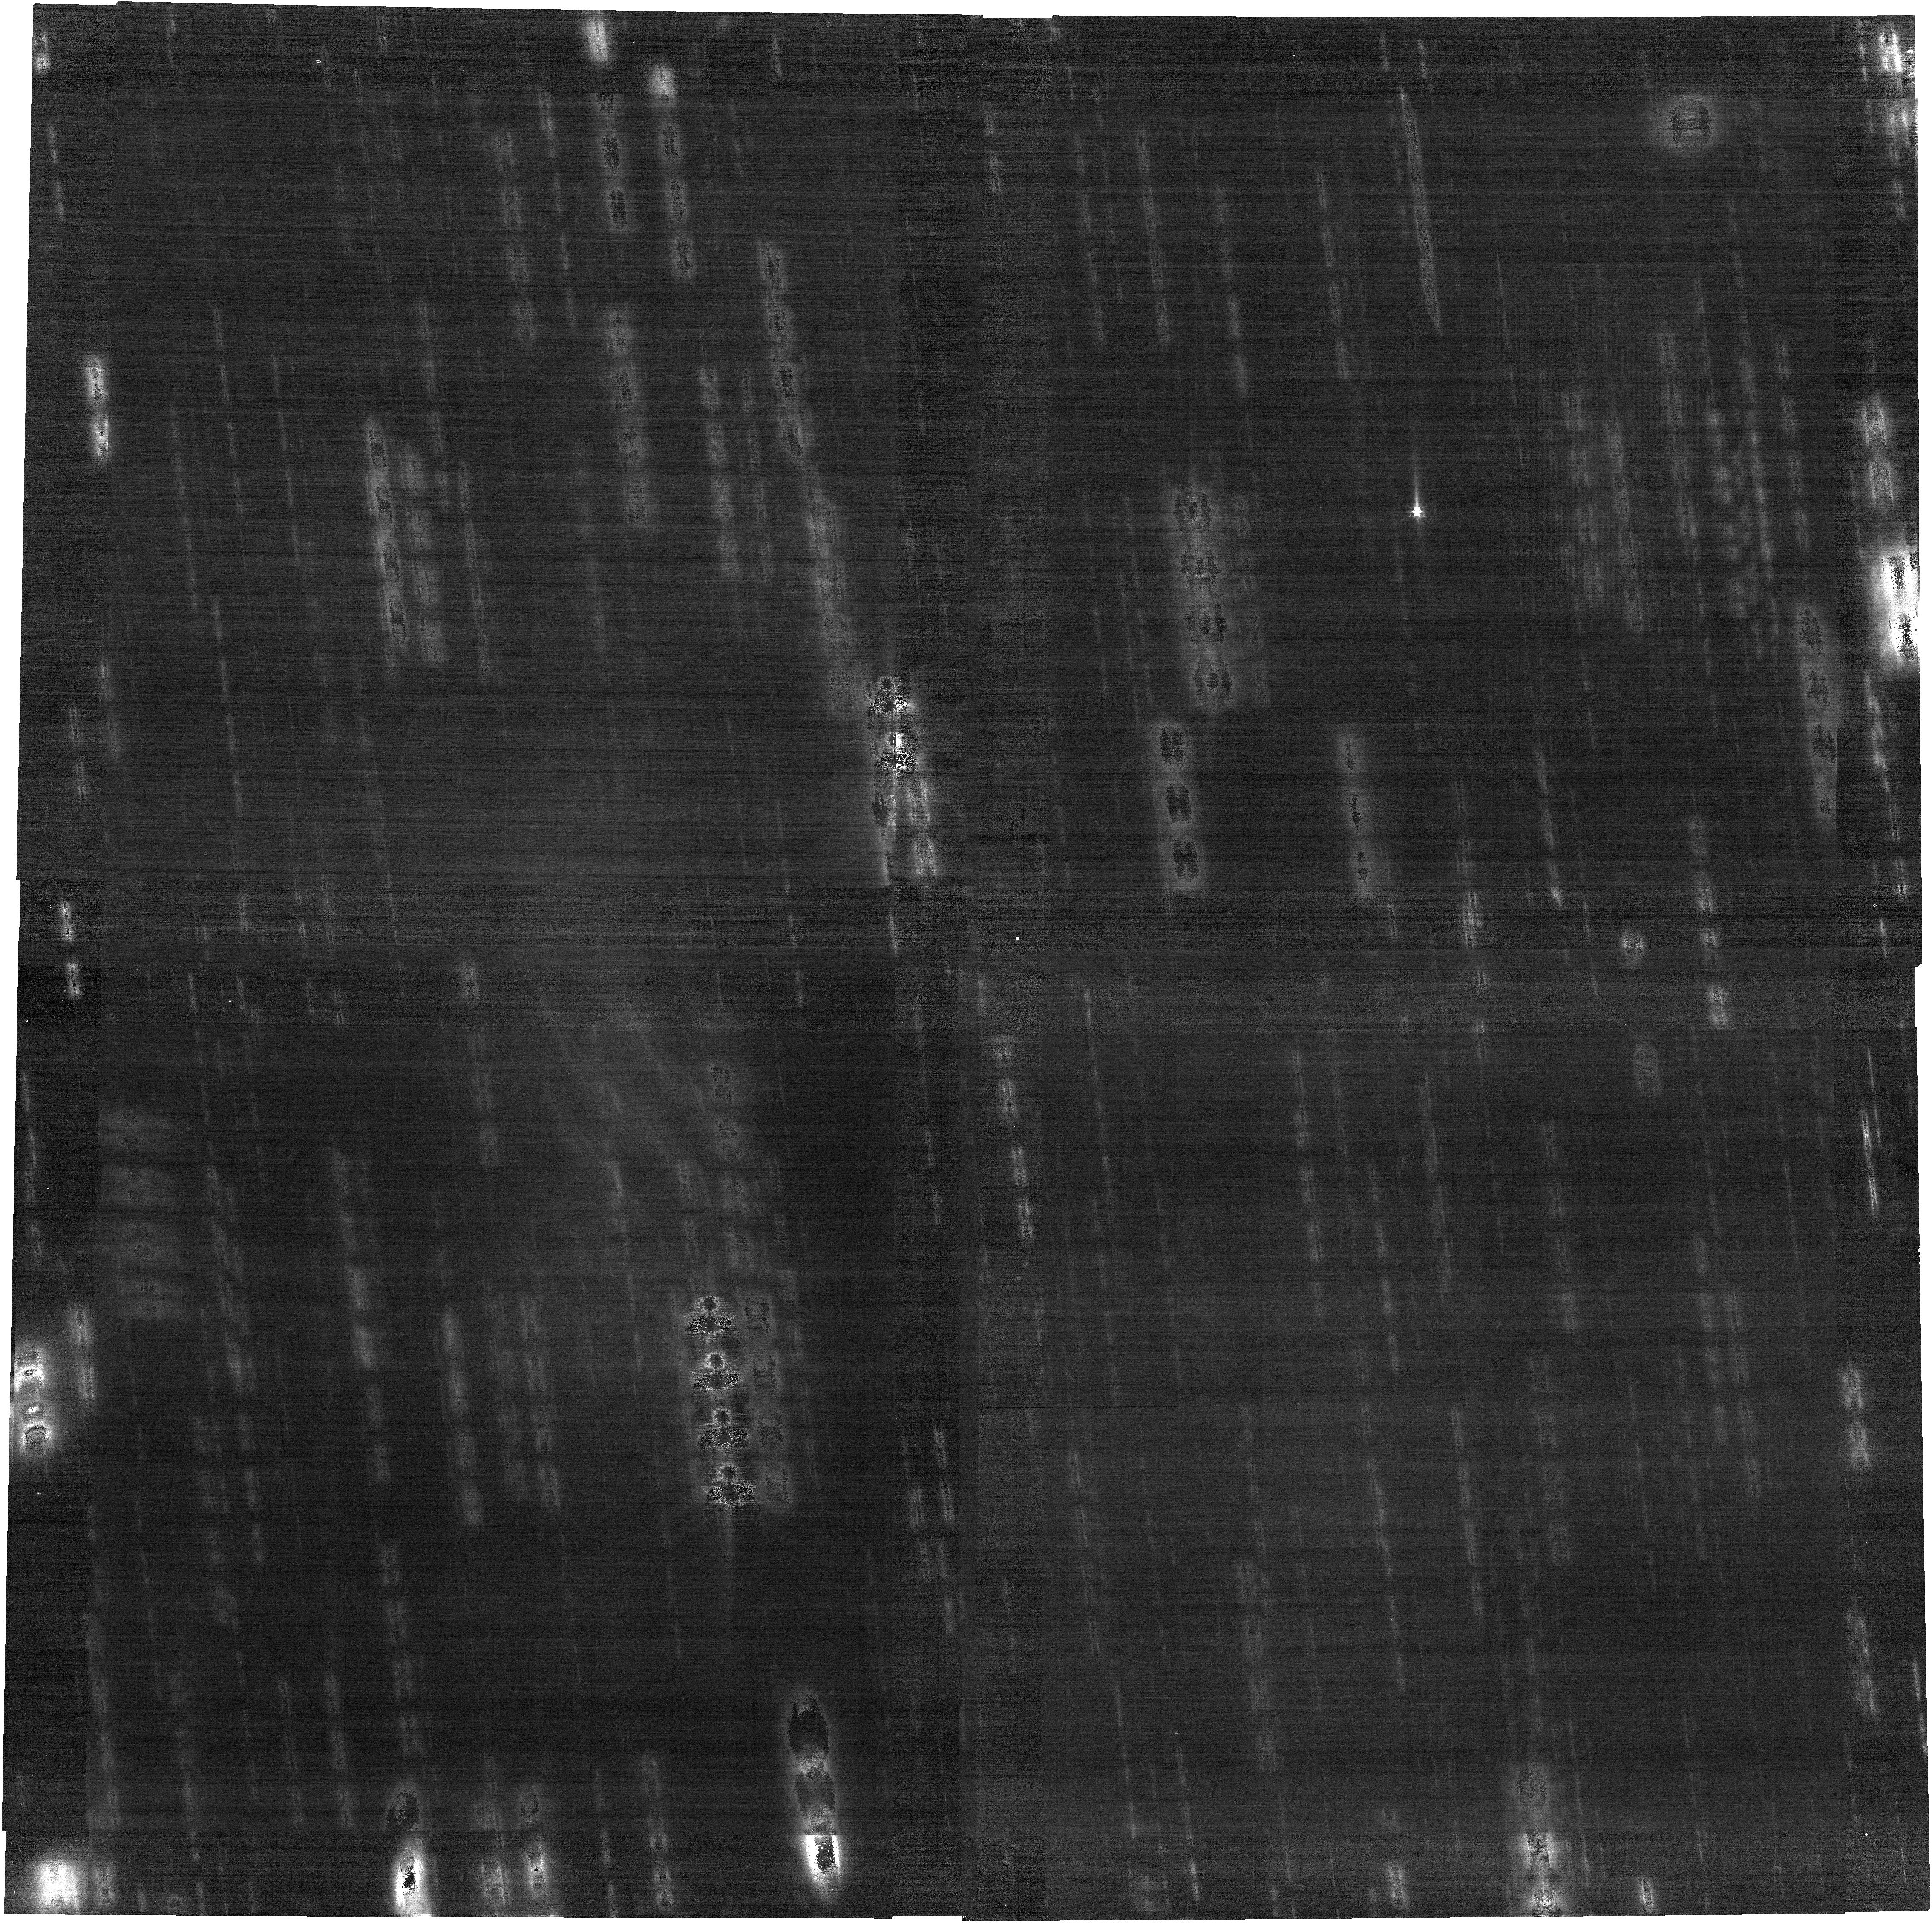
Target: 133P. Instrument: NIRCAM. Filter: F200W. Exposure: 34 min. Observation ID: jw05551-o001_t001_nircam_clear-f200w

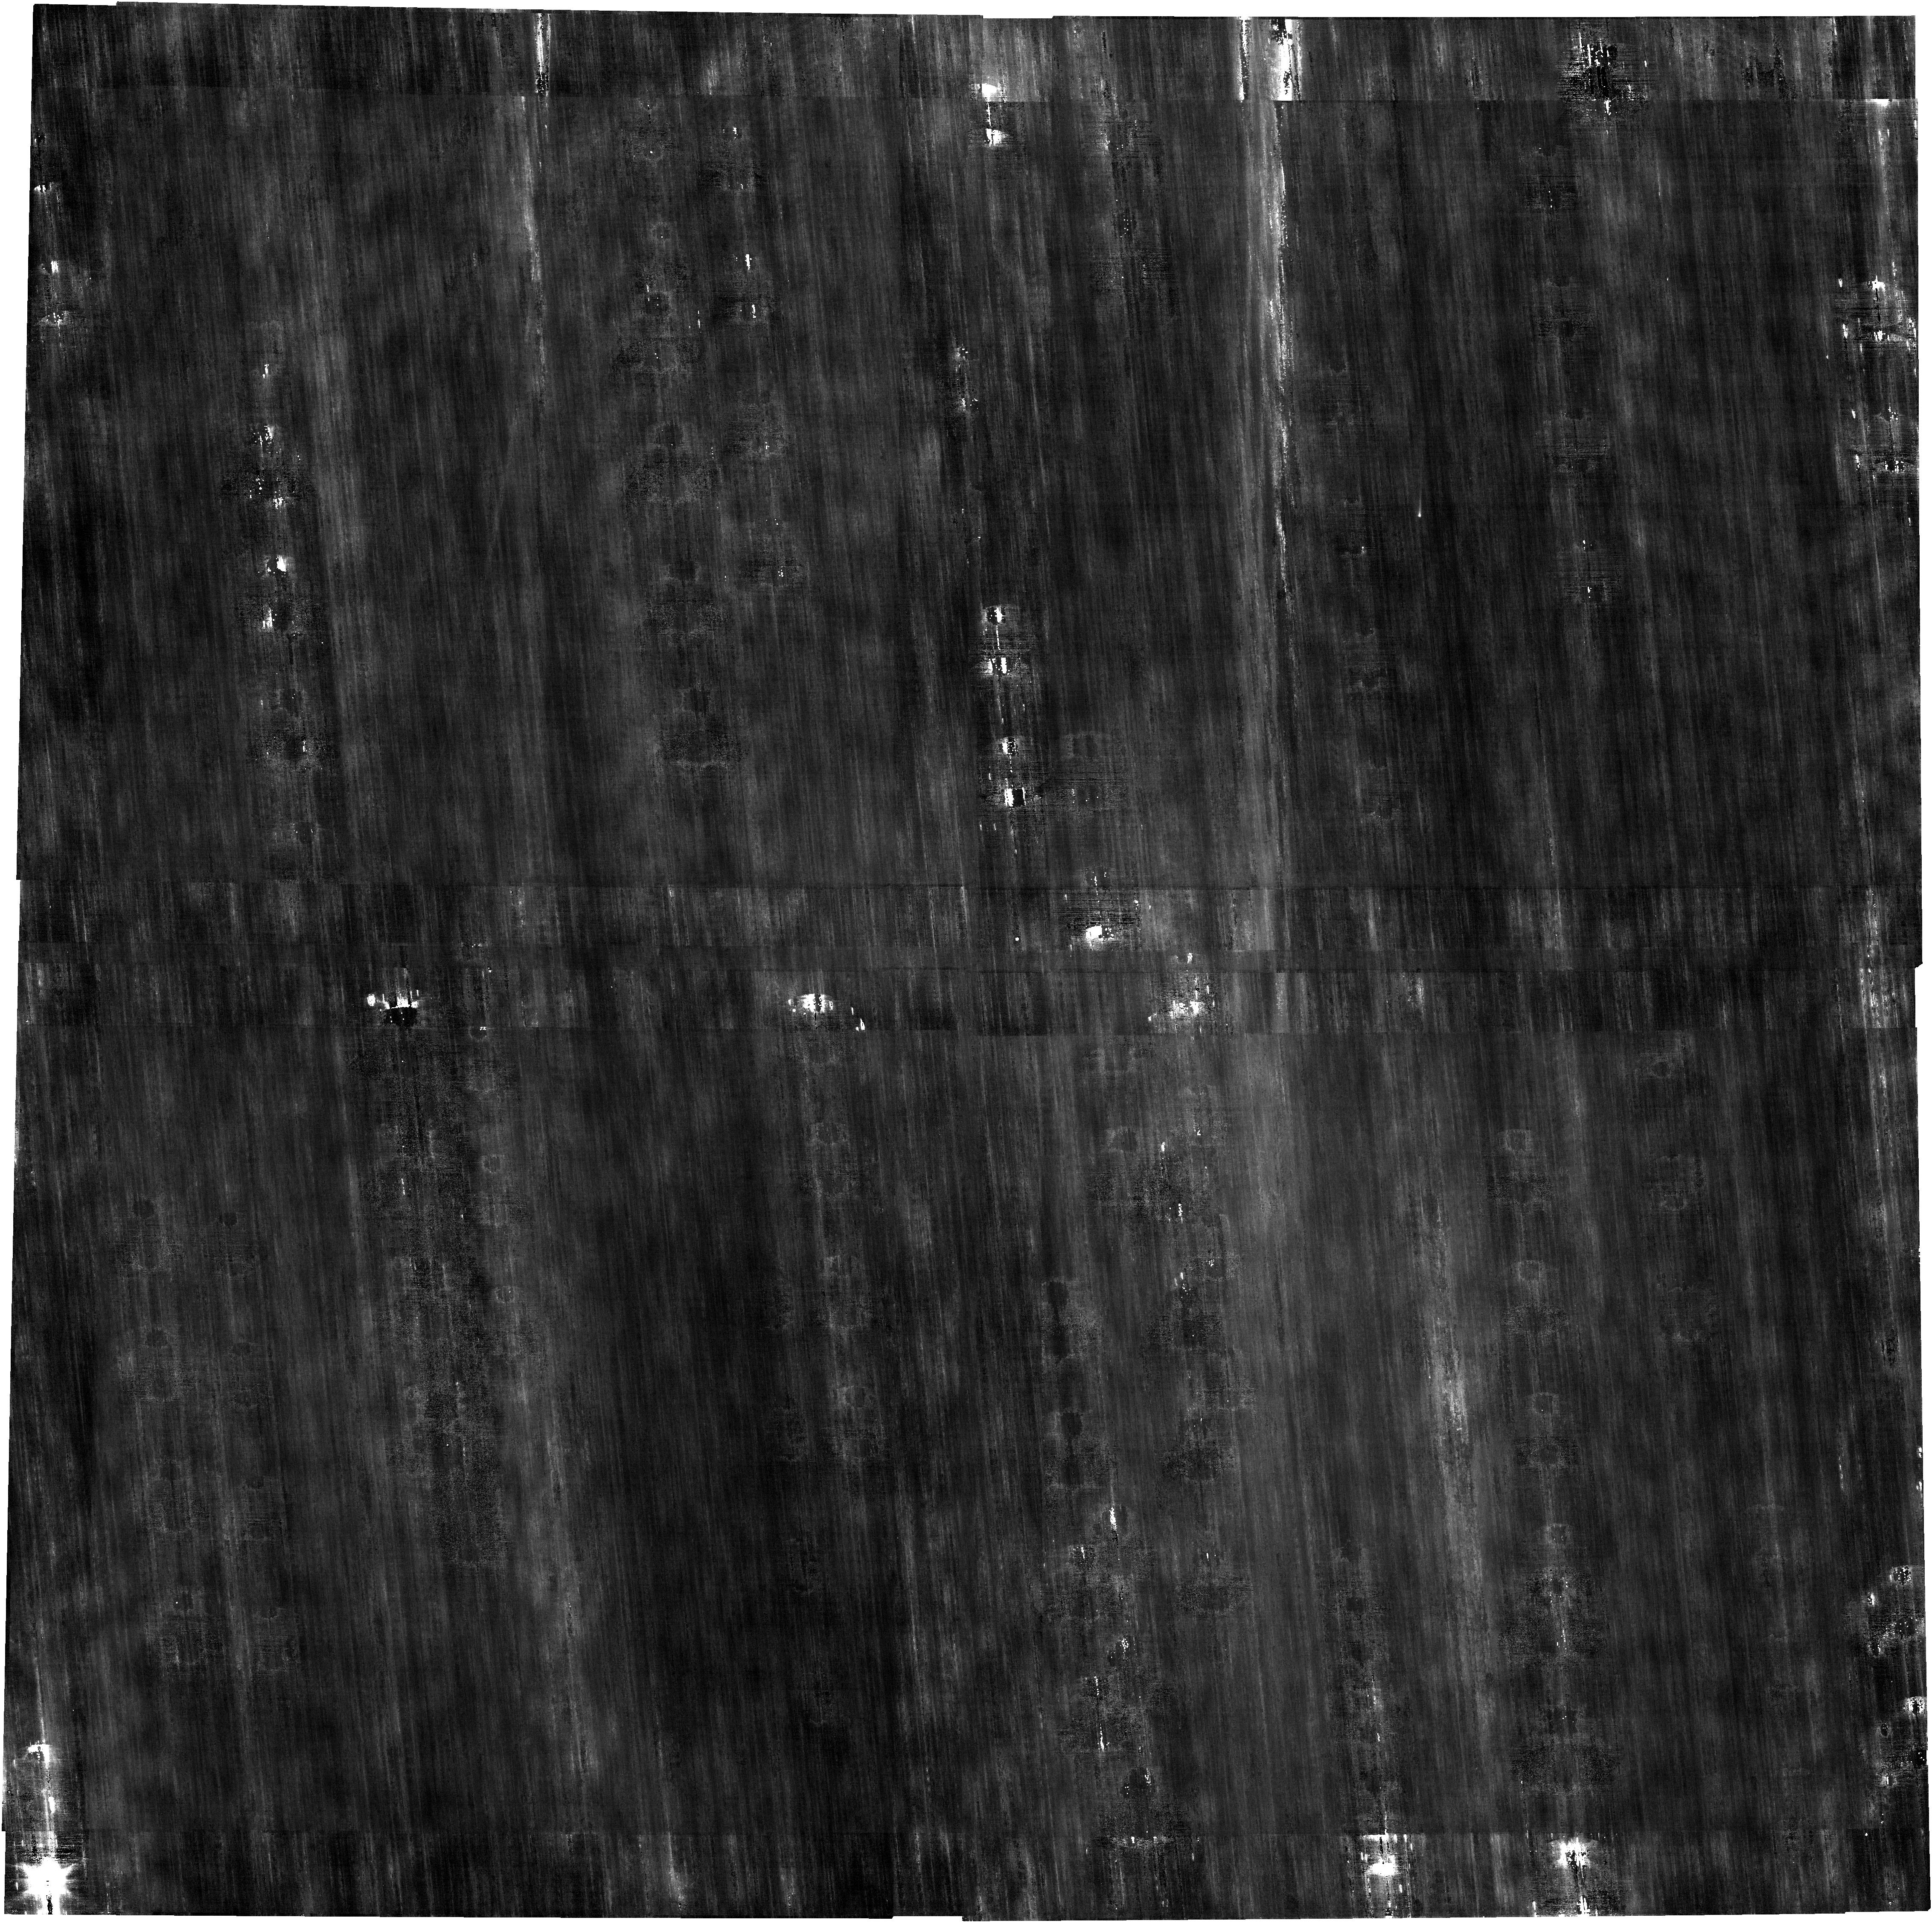
Target: 457P. Instrument: NIRCAM. Filter: F200W. Exposure: 34 min. Observation ID: jw05551-o004_t002_nircam_clear-f200w

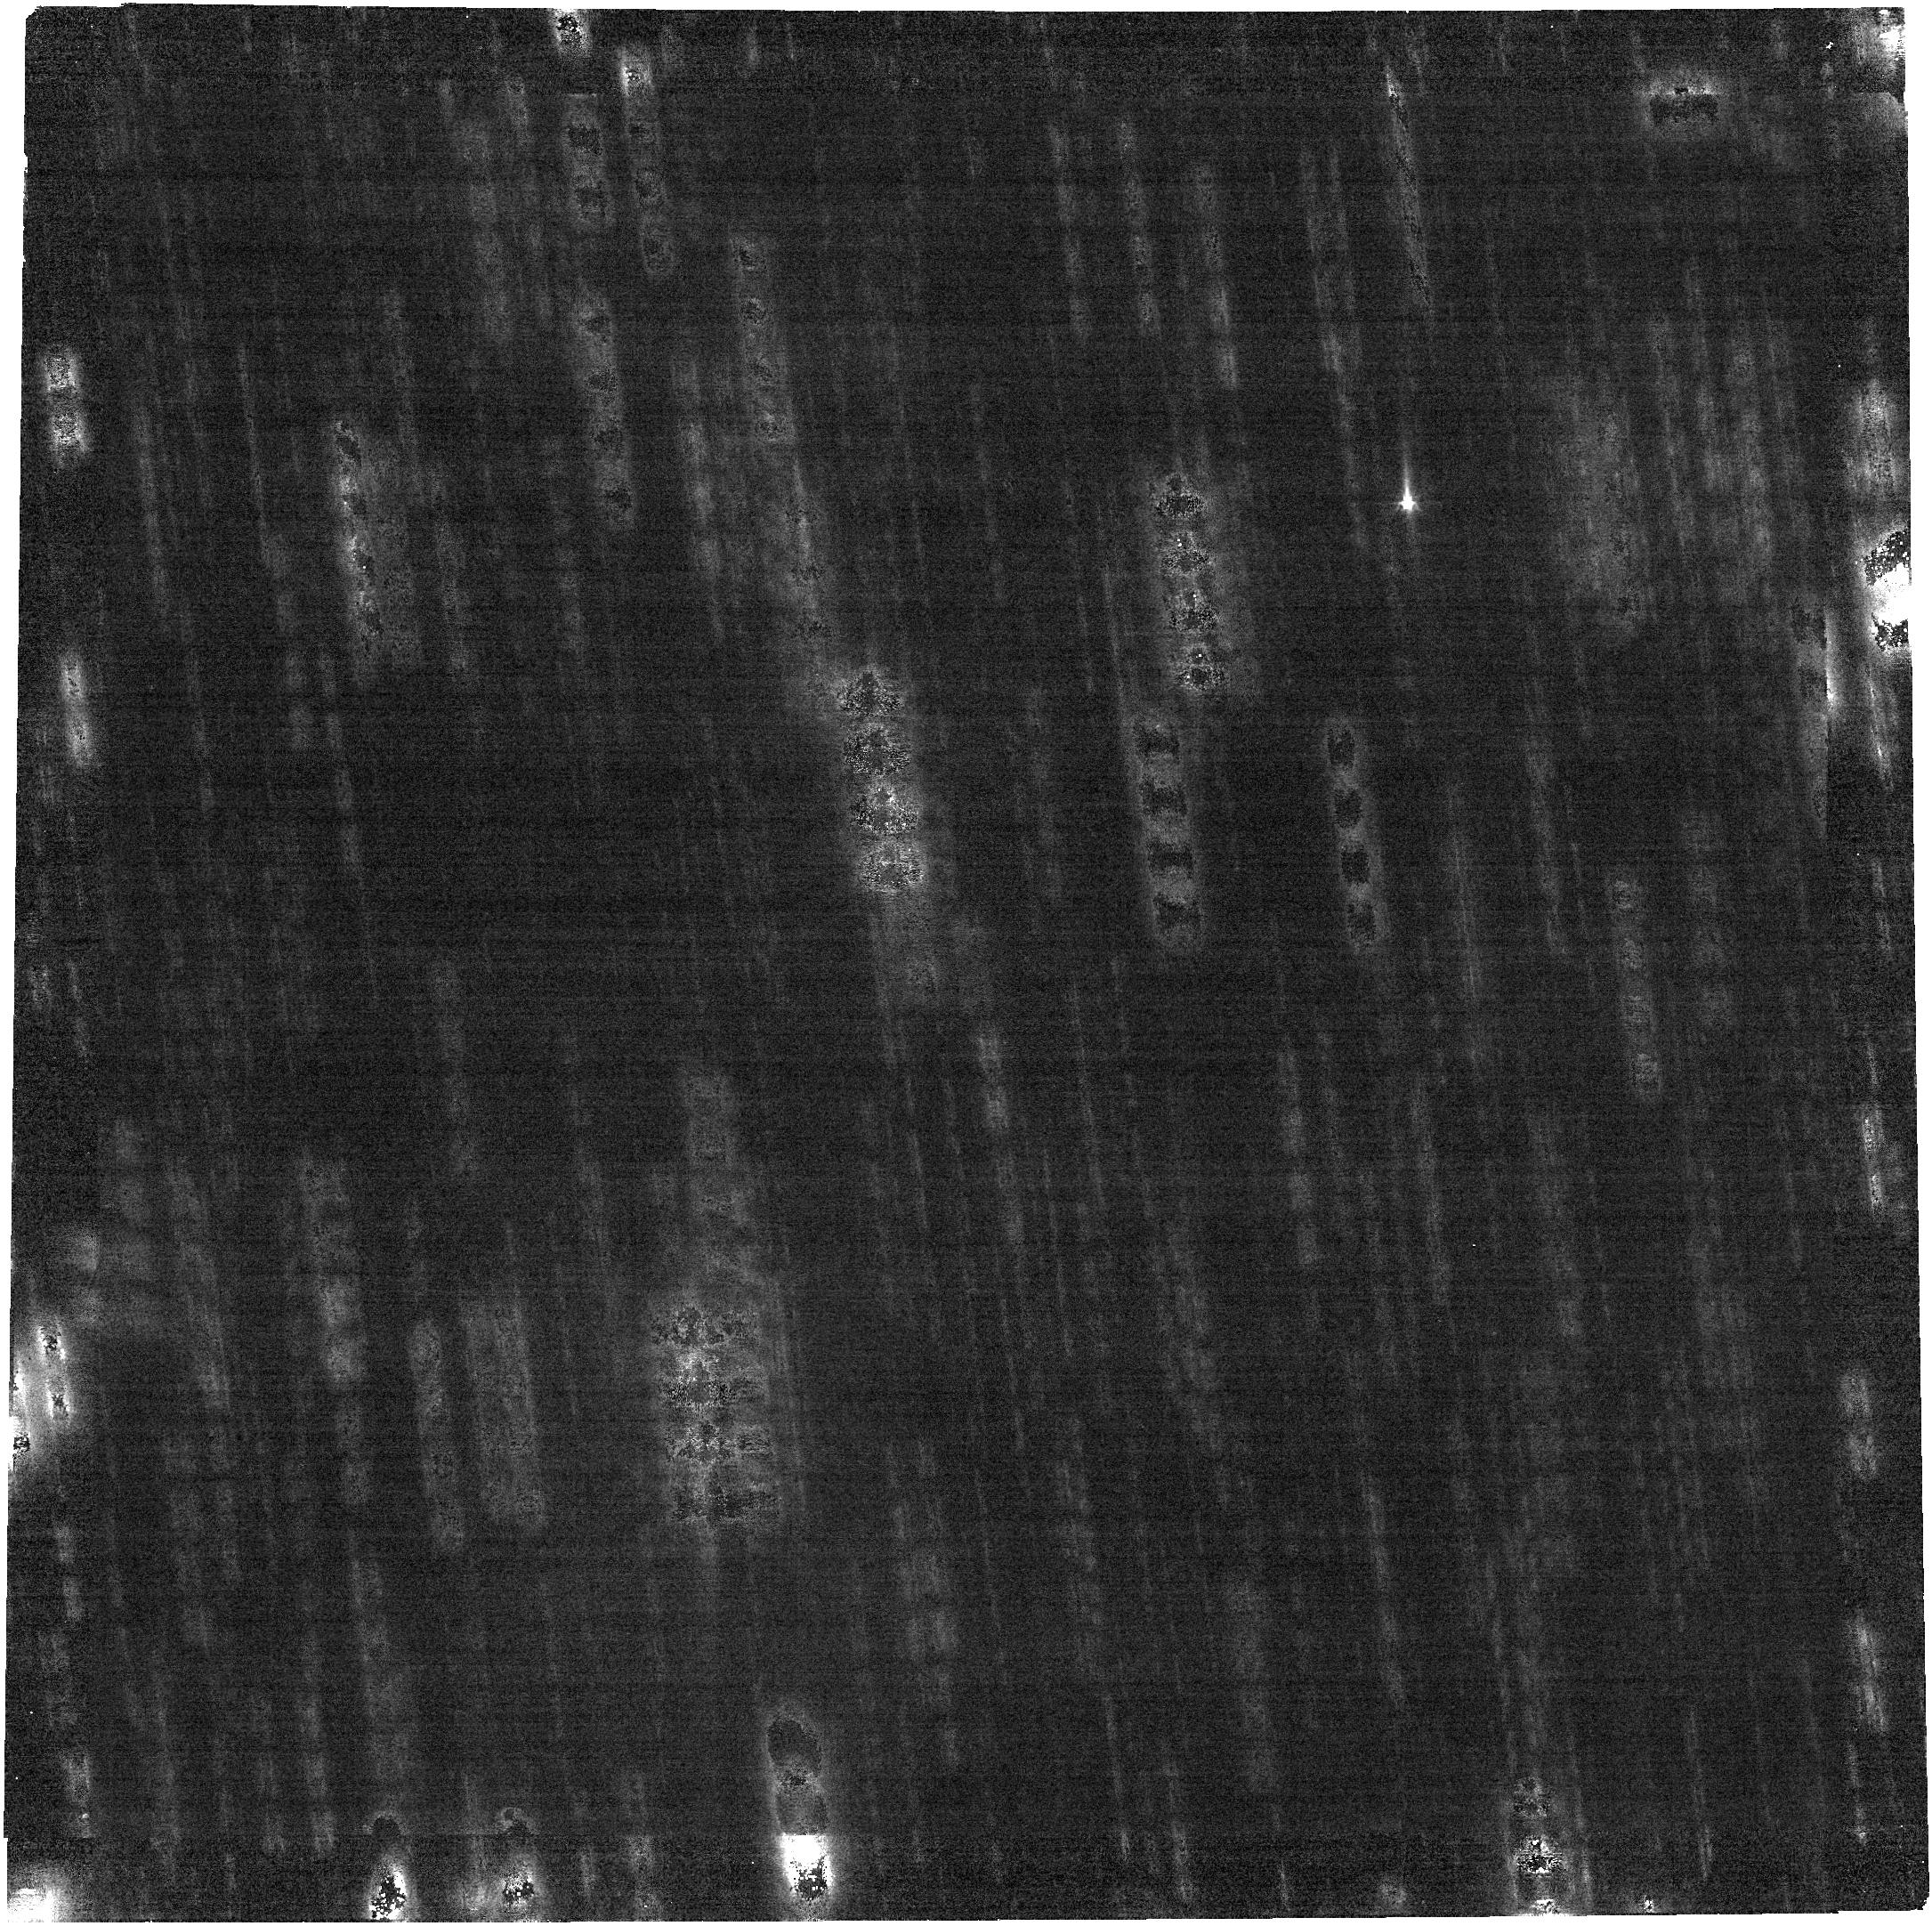
Target: 133P. Instrument: NIRCAM. Filter: F277W. Exposure: 34 min. Observation ID: jw05551-o001_t001_nircam_clear-f277w

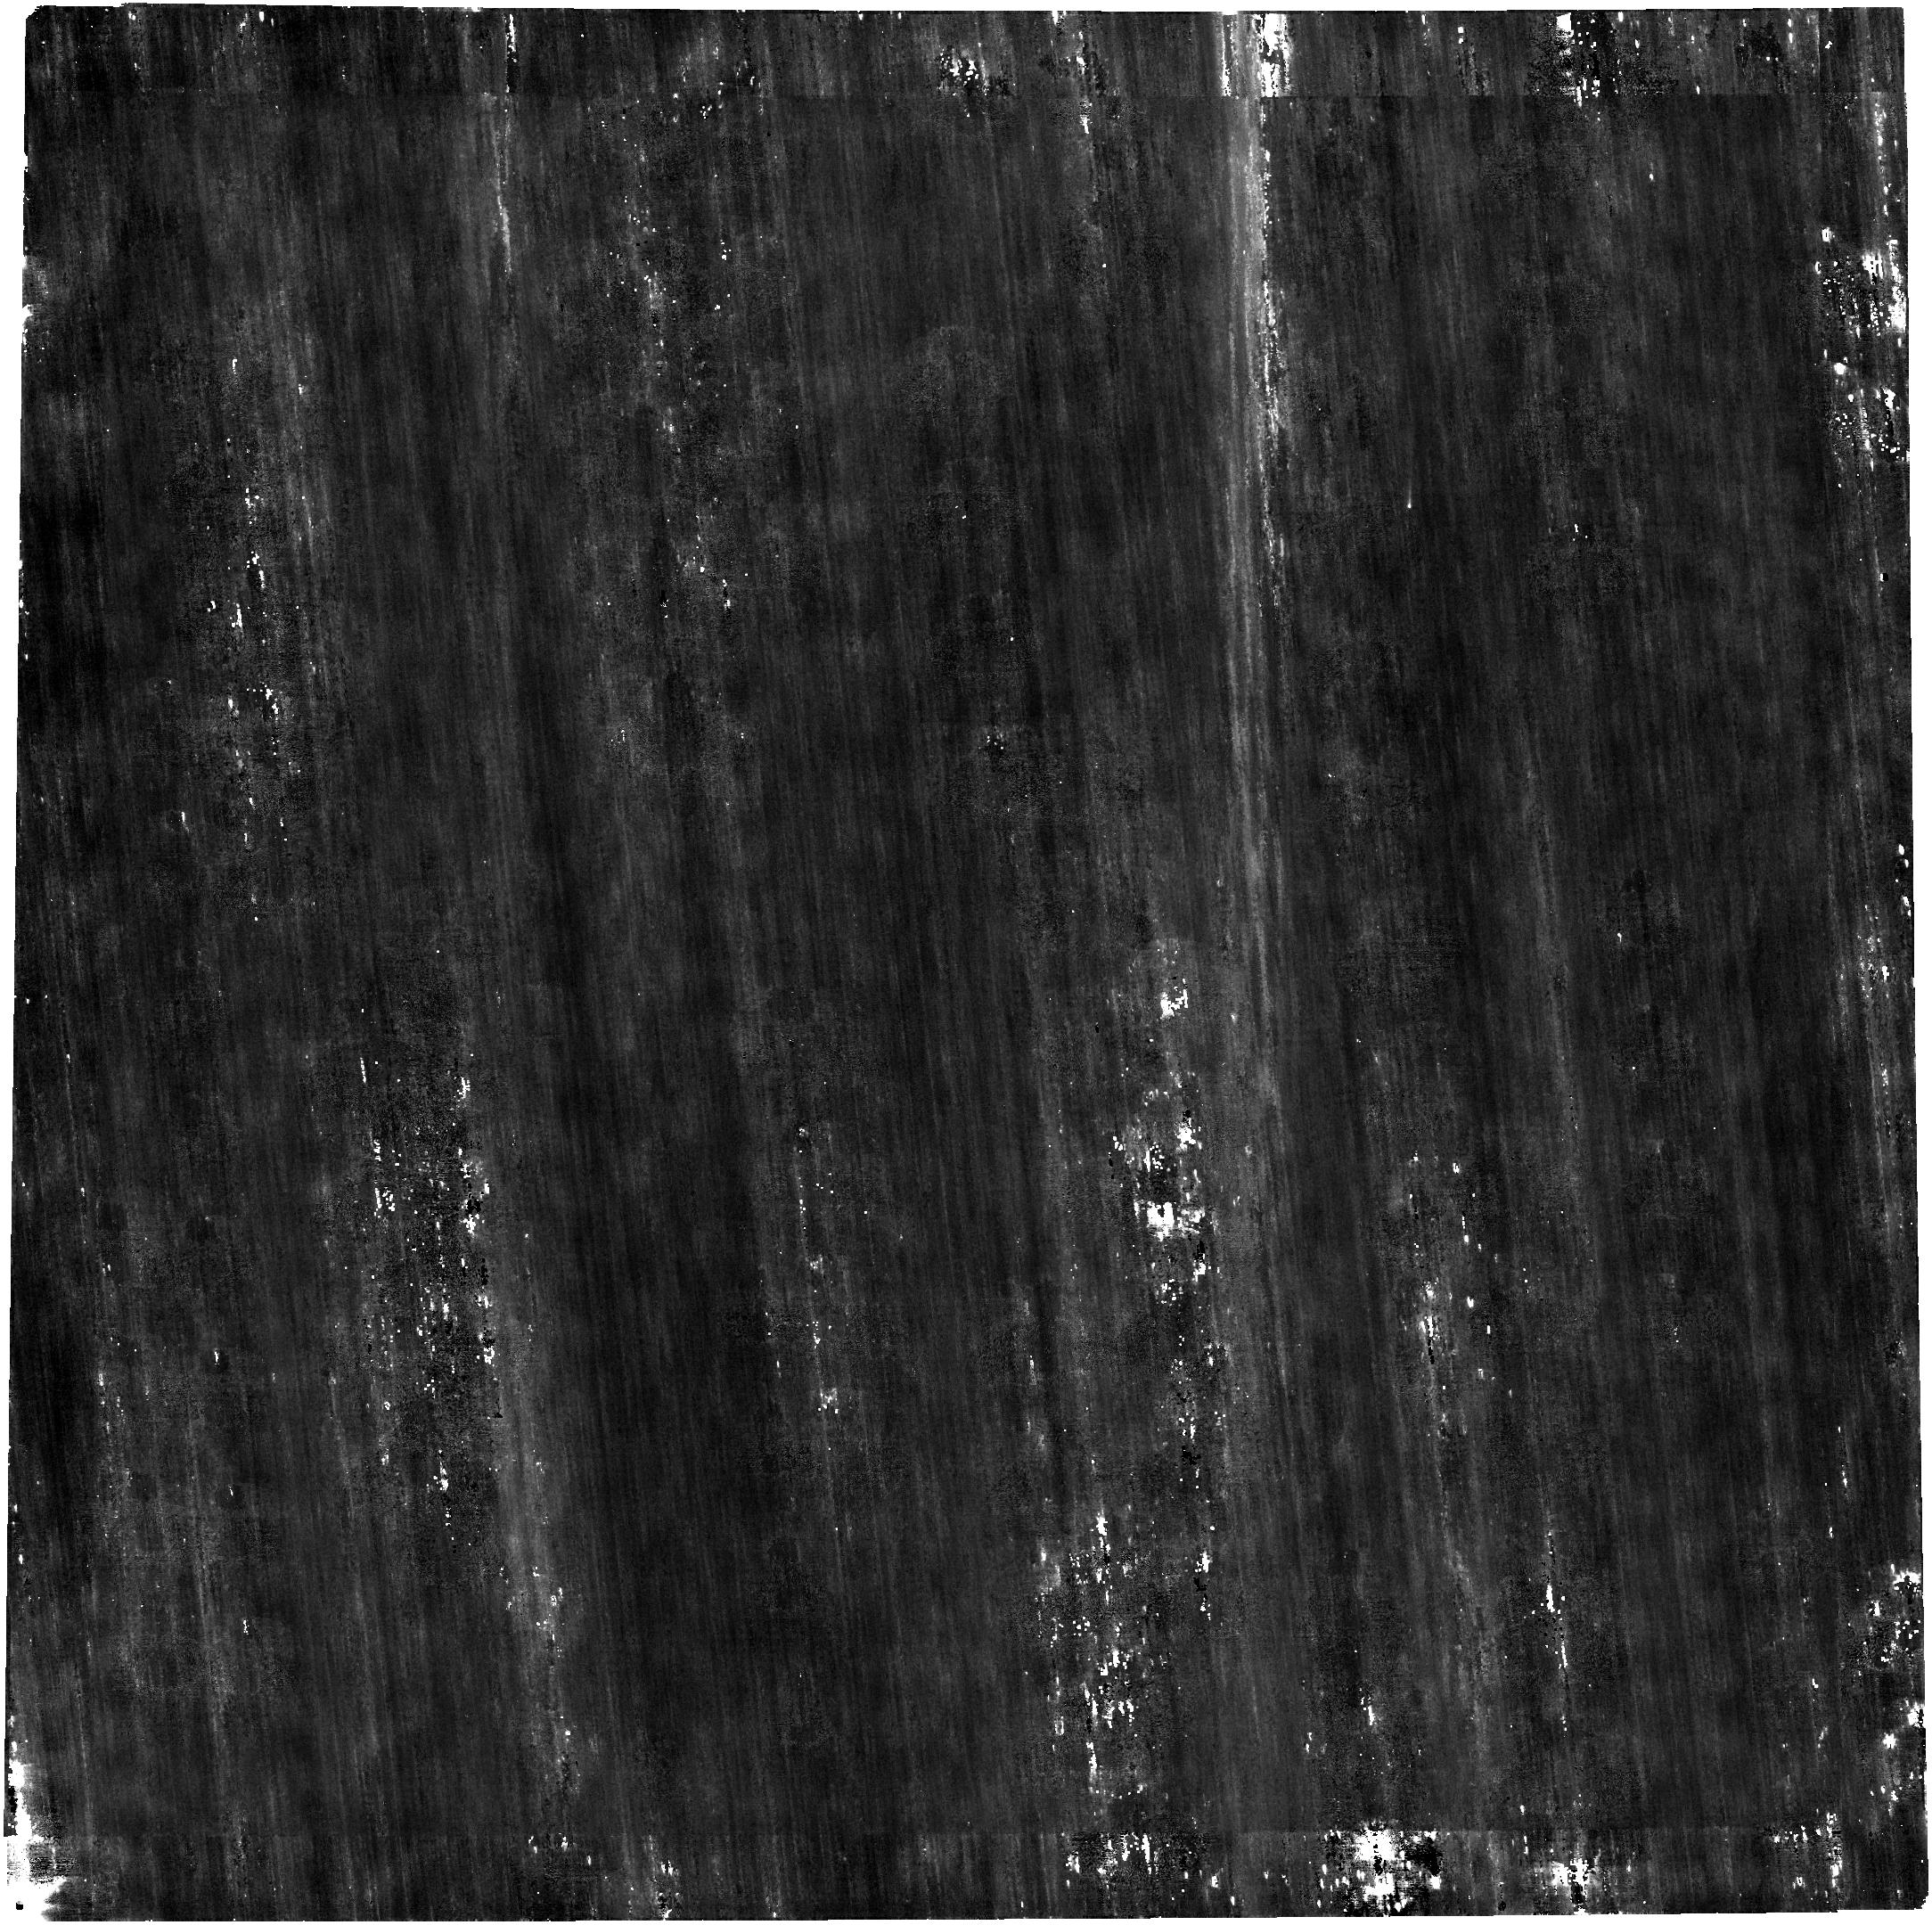
Target: 457P. Instrument: NIRCAM. Filter: F277W. Exposure: 34 min. Observation ID: jw05551-o004_t002_nircam_clear-f277w

Characterization of Water Outgassing in Main-Belt Comets 133P/Elst-Pizarro and 457P/Lemmon-PANSTARRS (PI: Hsieh, Henry H.)

Current small solar system body research suggests that comets and asteroids occupy a continuum, and that inner solar system objects (with orbits inside the orbit of Jupiter) may contain substantial extant ice. This work has profound implications for models of the origin and evolution of water, volatiles, and organics in our solar system. We request JWST GO time to characterize the volatile content of two main-belt comets (MBCs), which are small bodies that orbit in the main asteroid belt yet exhibit comet-like activity (implying the presence of ice), with NIRCam and NIRSpec. With NIRSpec observations proposed here, we will be able to detect water gas production rates from MBCs 133P/Elst-Pizarro and 457P/Lemmon-PANSTARRS as low as ~10^23 molecules/s (5-sigma), exceeding pre-JWST upper limits by three orders of magnitude. NIRCam imaging will allow us to characterize the spatial distributions of our targets' gas and dust comae, providing insights into ejection mechanisms and active area distributions. Together with completed or upcoming Cycle 1 and 2 observations of MBCs, our proposed Cycle 3 observations will address scientific questions about how physical or dynamical properties or orbital circumstances affect outgassing properties, and also facilitate the leveraging of JWST results to the large body of available ground-based MBC data by improving our understanding of the relationship of JWST-derived water production rates to visible dust production rates.